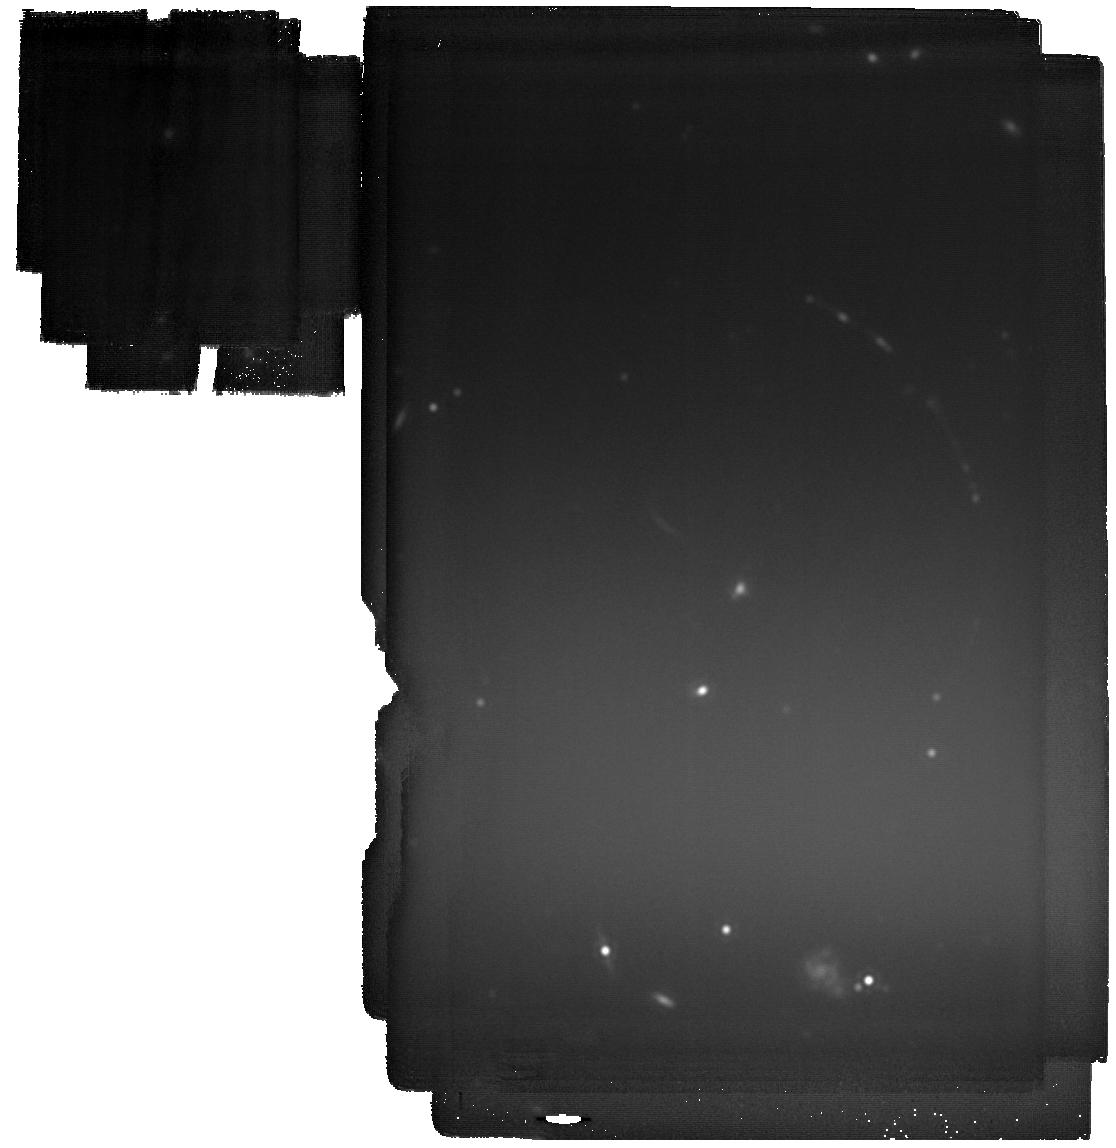
Target: PSZ1-G311.65-18.48. Instrument: MIRI. Filter: F2100W. Exposure: 2.8 h. Observation ID: jw06353-o001_t001_miri_f2100w

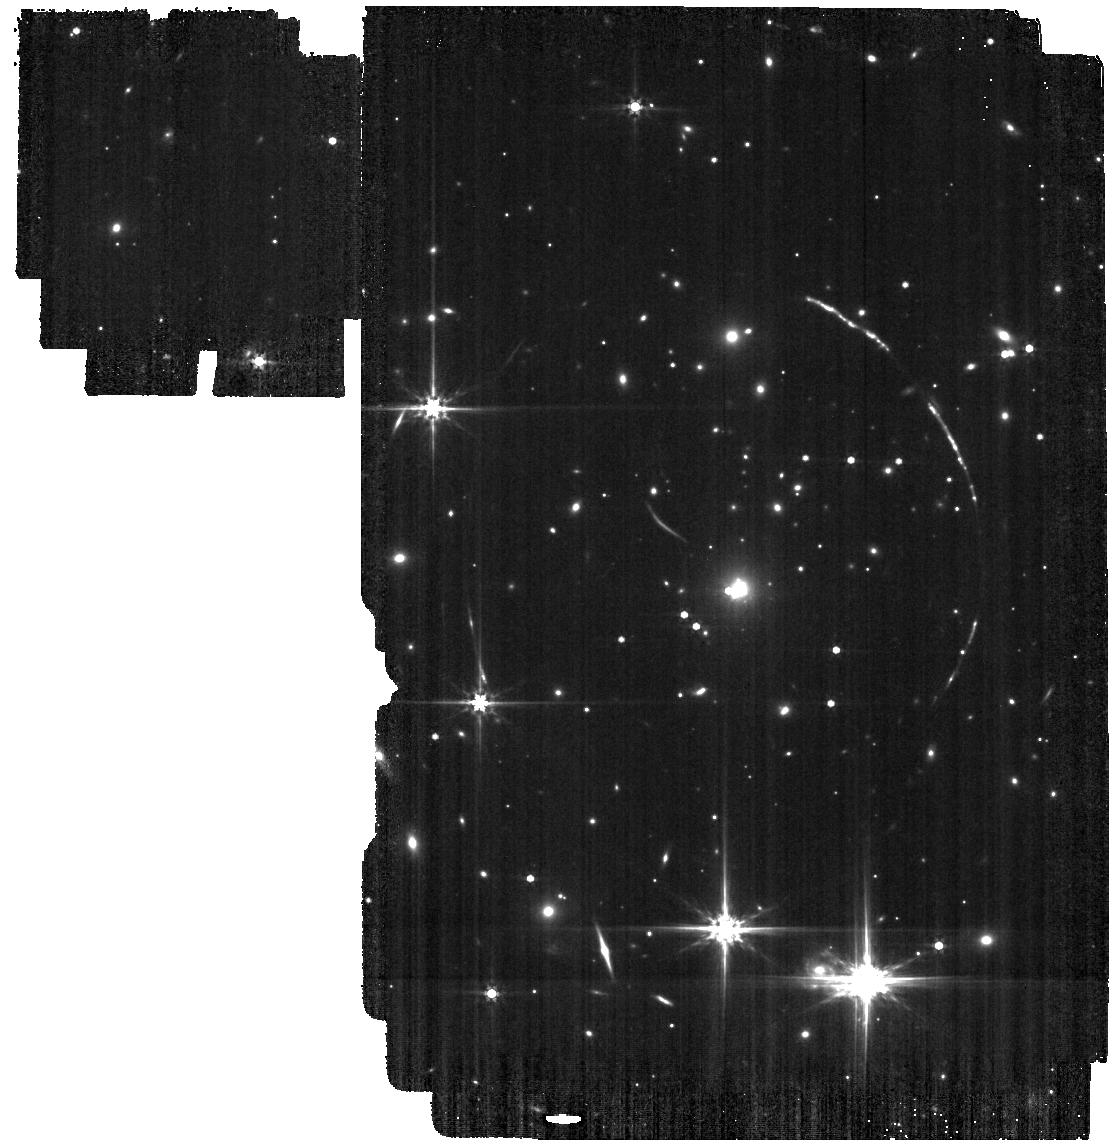
Target: PSZ1-G311.65-18.48. Instrument: MIRI. Filter: F560W. Exposure: 9 min. Observation ID: jw06353-o001_t001_miri_f560w

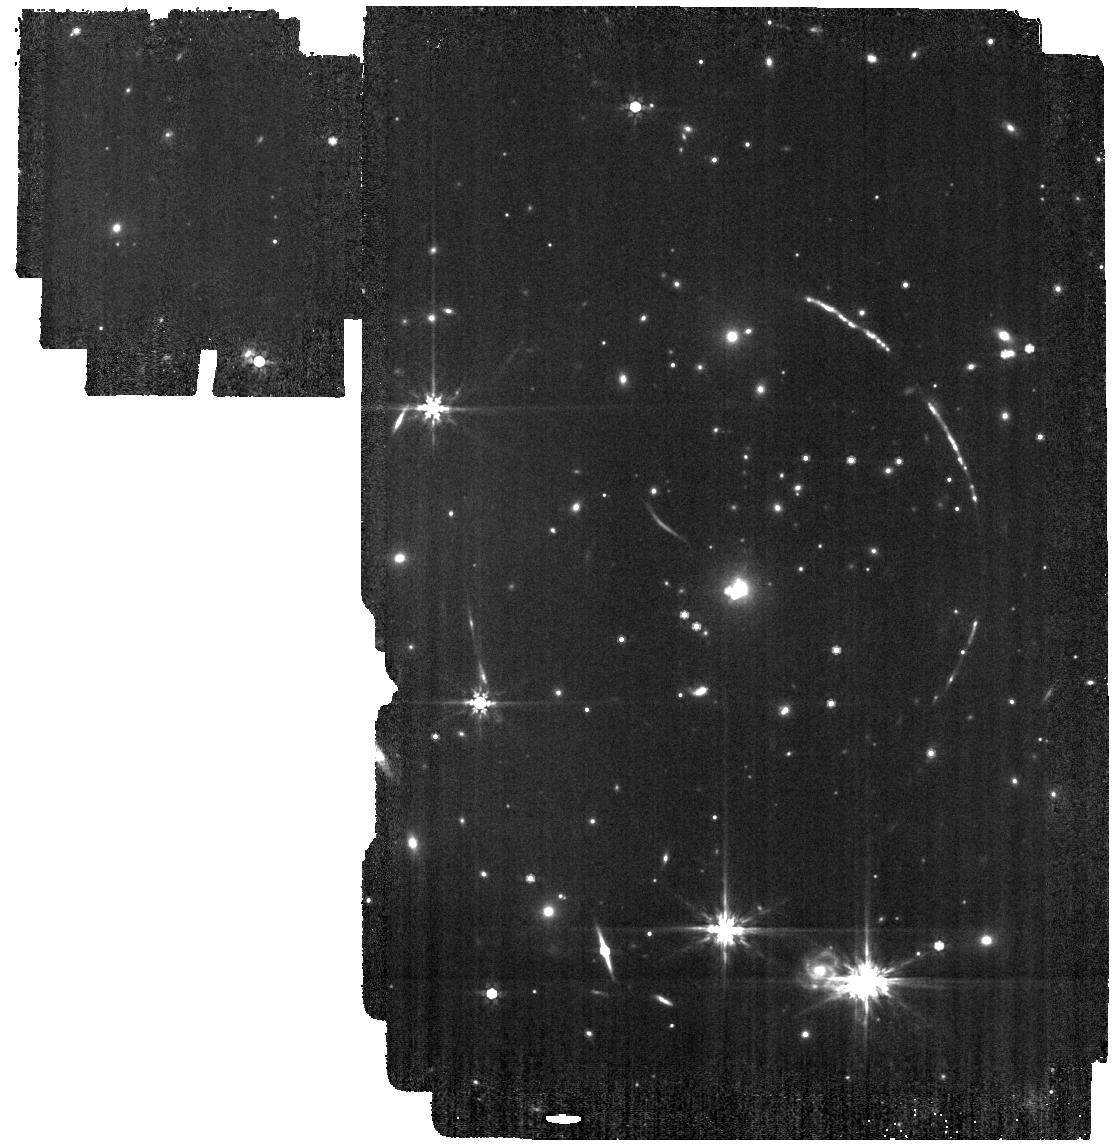
Target: PSZ1-G311.65-18.48. Instrument: MIRI. Filter: F770W. Exposure: 10 min. Observation ID: jw06353-o001_t001_miri_f770w

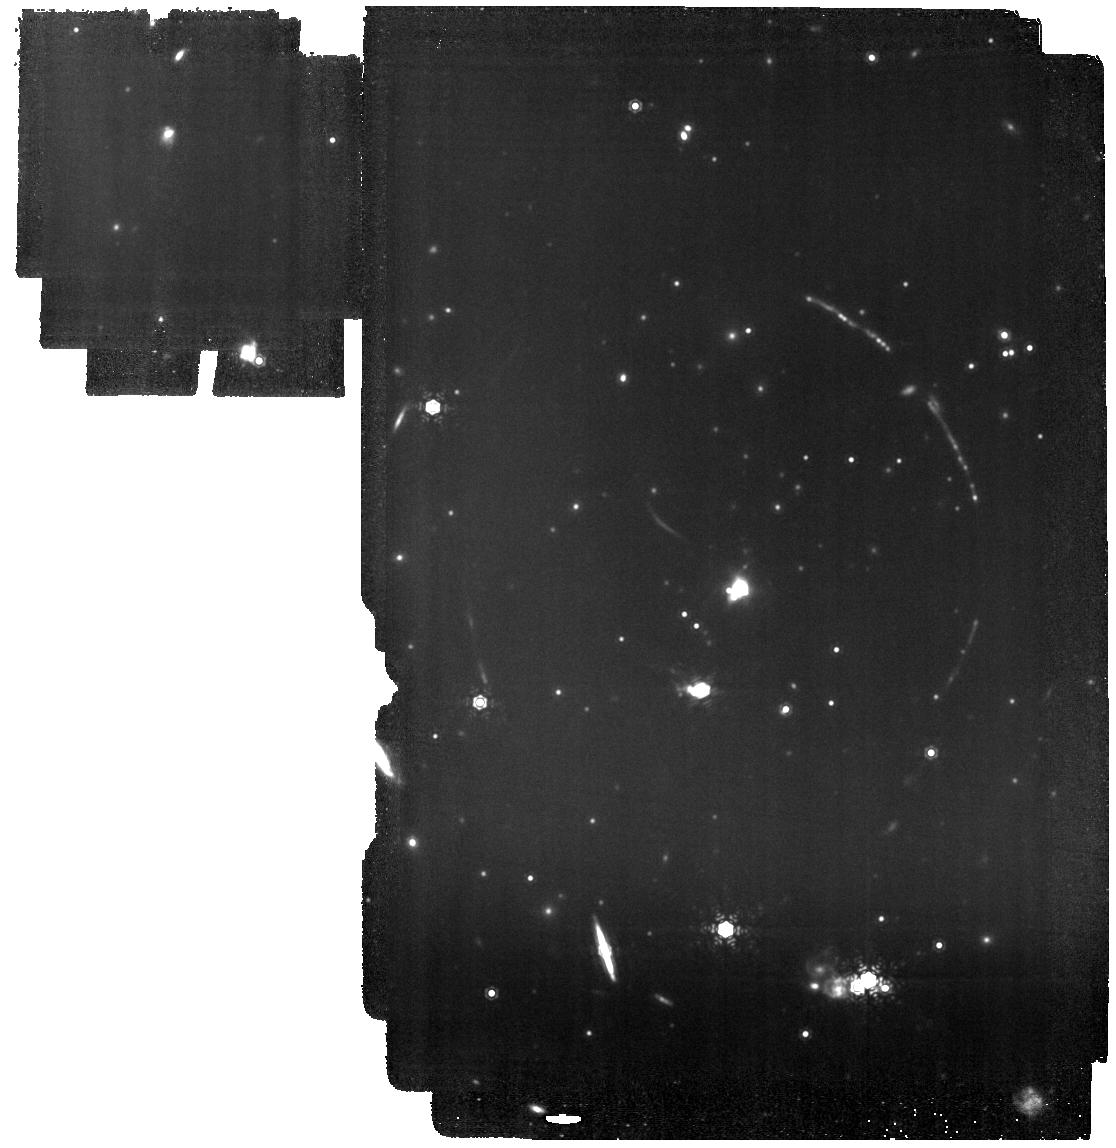
Target: PSZ1-G311.65-18.48. Instrument: MIRI. Filter: F1130W. Exposure: 2.5 h. Observation ID: jw06353-o001_t001_miri_f1130w

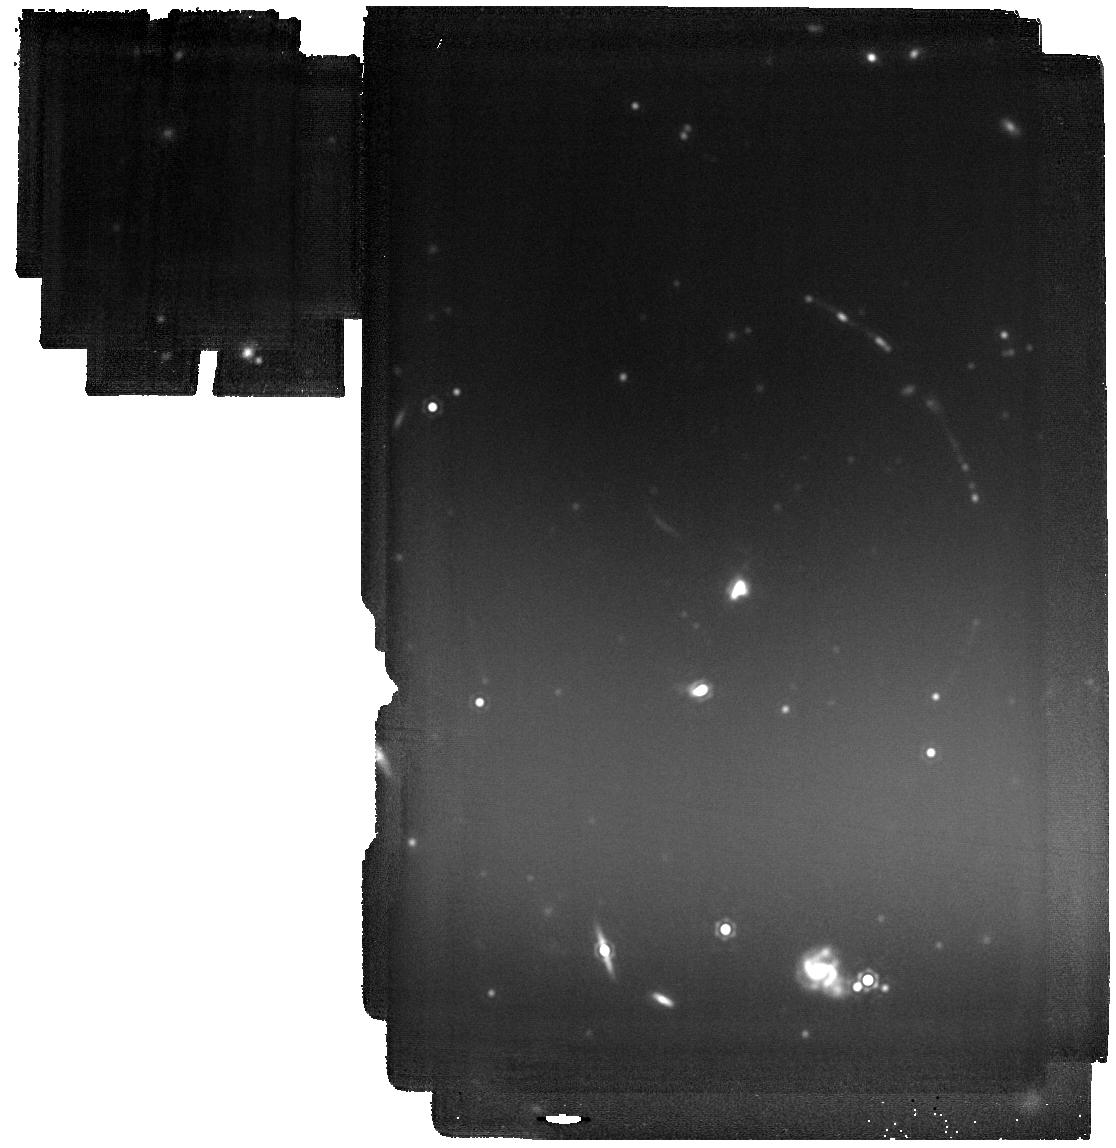
Target: PSZ1-G311.65-18.48. Instrument: MIRI. Filter: F1800W. Exposure: 2.2 h. Observation ID: jw06353-o001_t001_miri_f1800w

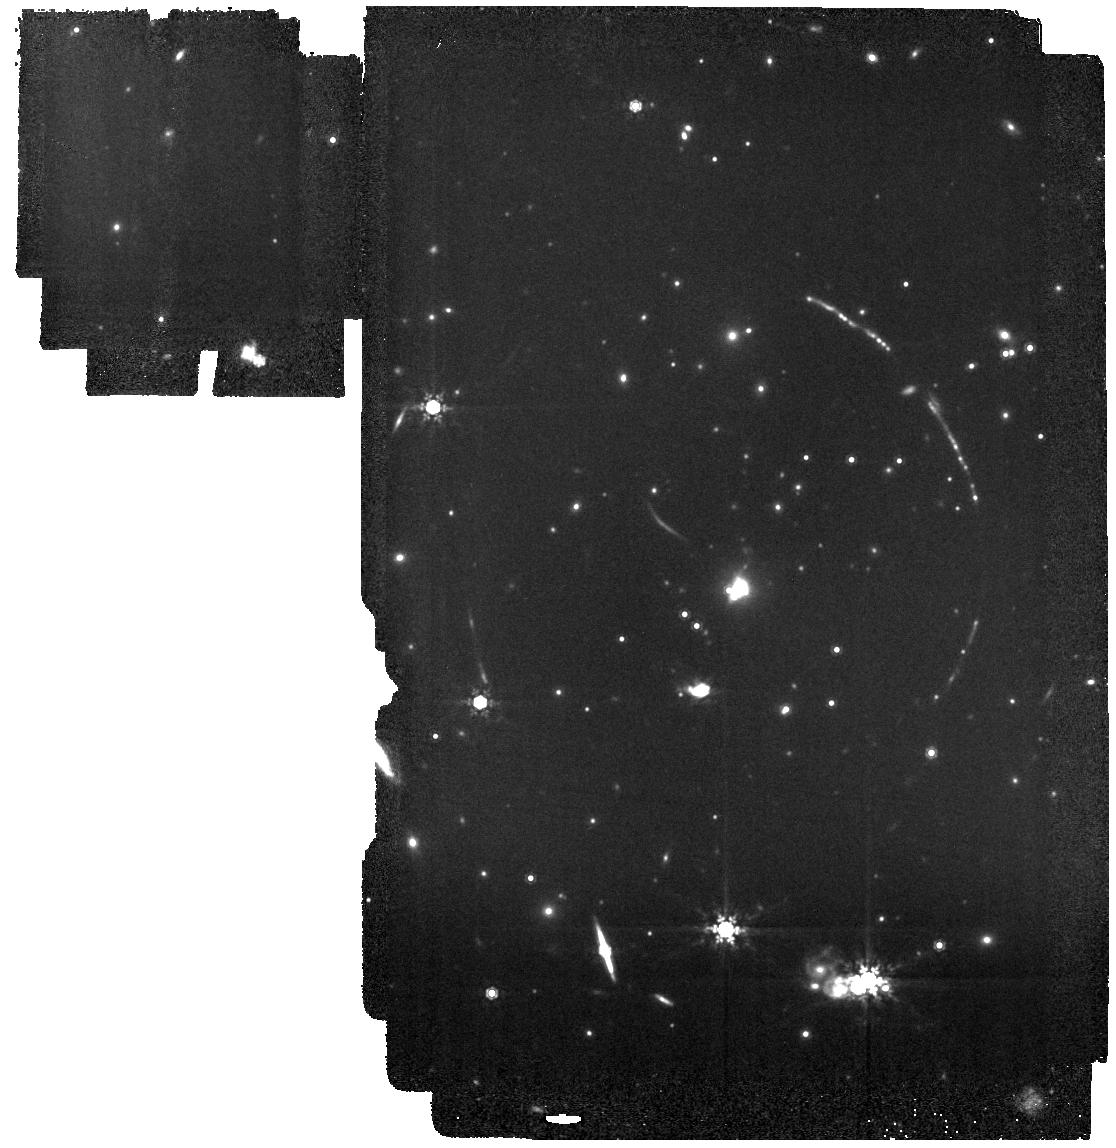
Target: PSZ1-G311.65-18.48. Instrument: MIRI. Filter: F1000W. Exposure: 25 min. Observation ID: jw06353-o001_t001_miri_f1000w

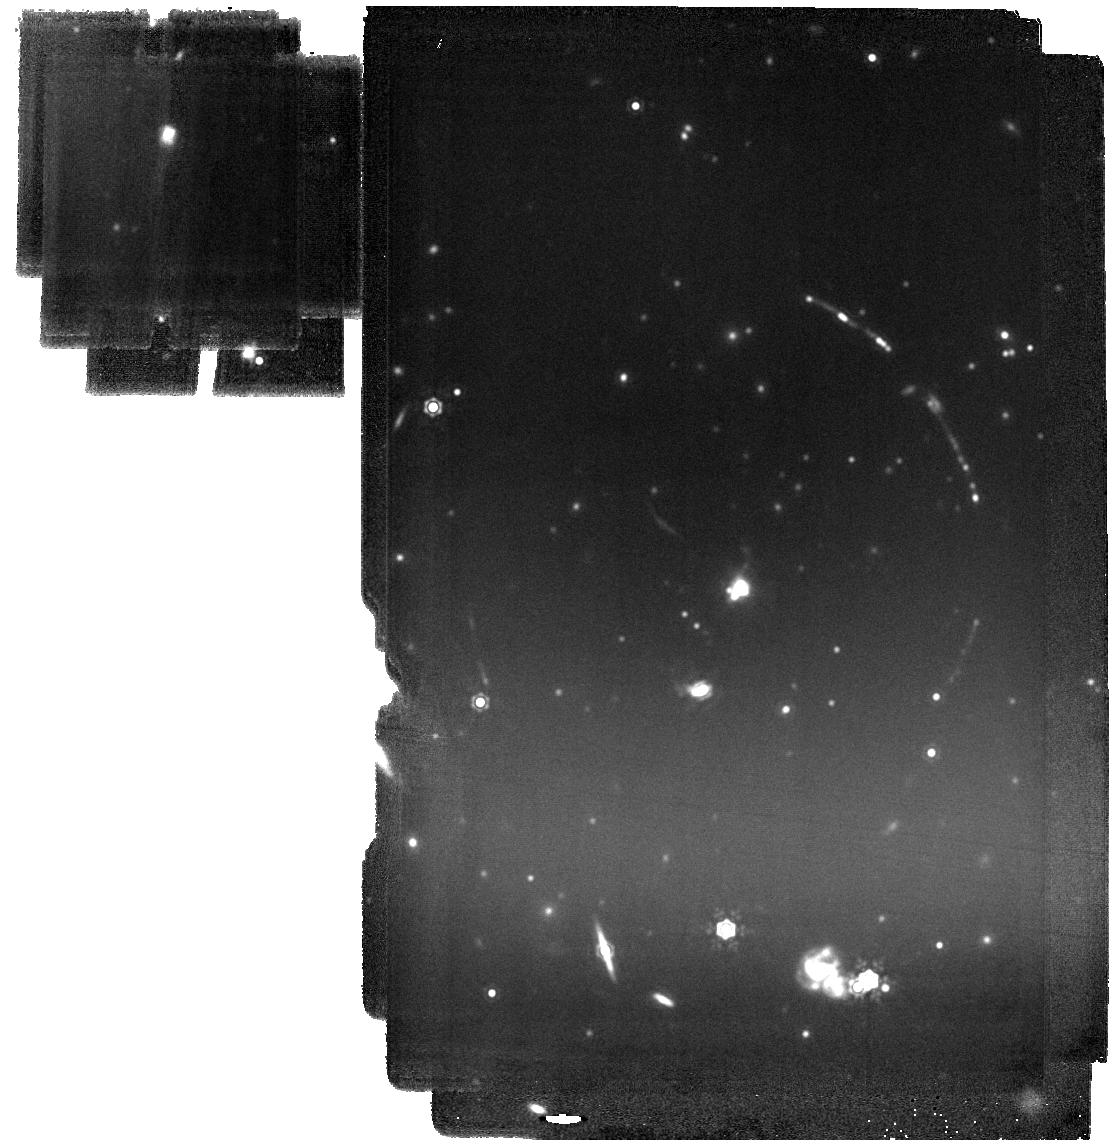
Target: PSZ1-G311.65-18.48. Instrument: MIRI. Filter: F1500W. Exposure: 1.3 h. Observation ID: jw06353-o001_t001_miri_f1500w

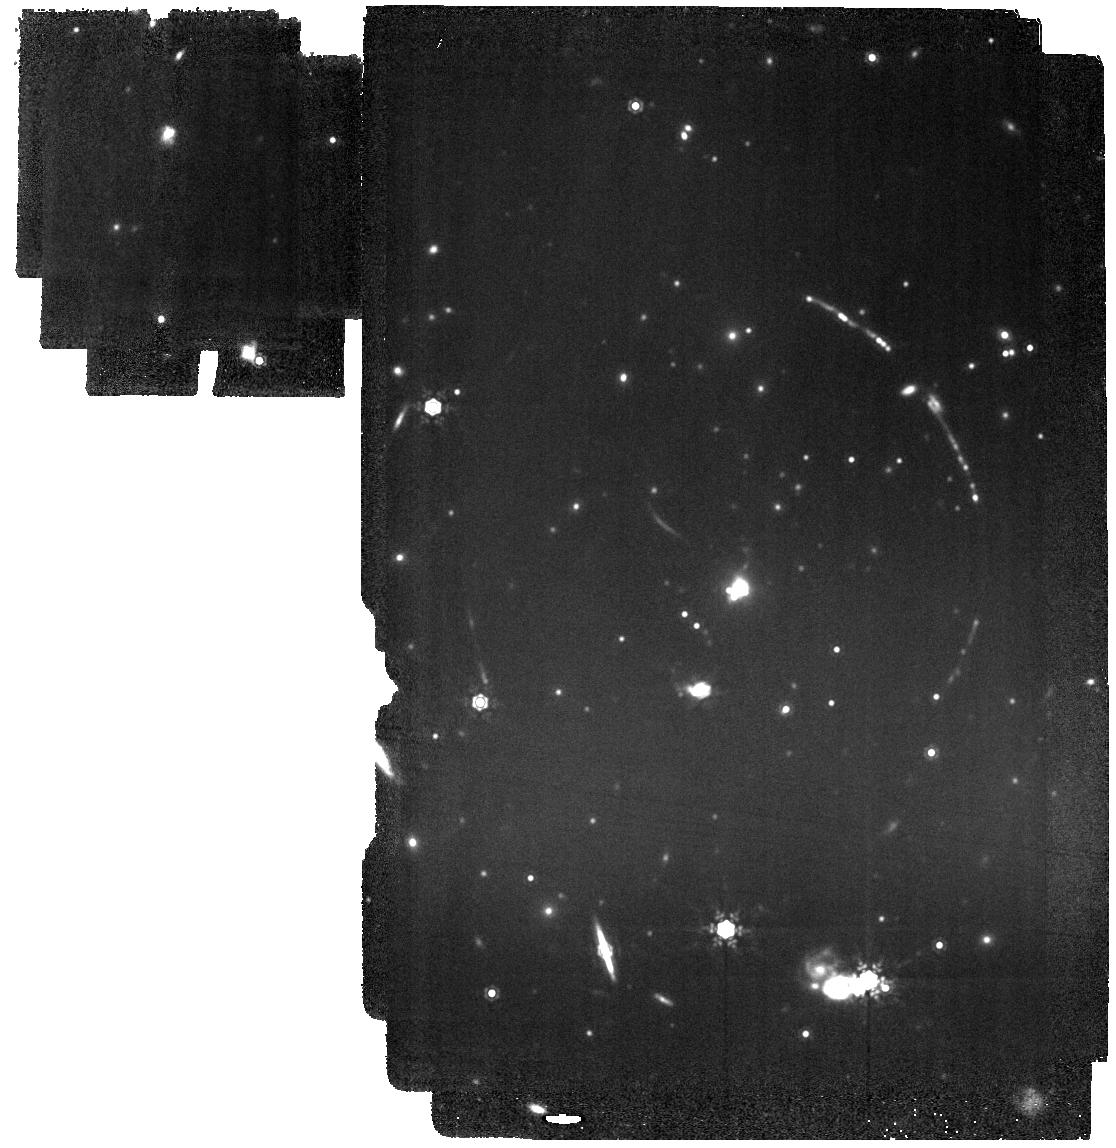
Target: PSZ1-G311.65-18.48. Instrument: MIRI. Filter: F1280W. Exposure: 1.1 h. Observation ID: jw06353-o001_t001_miri_f1280w

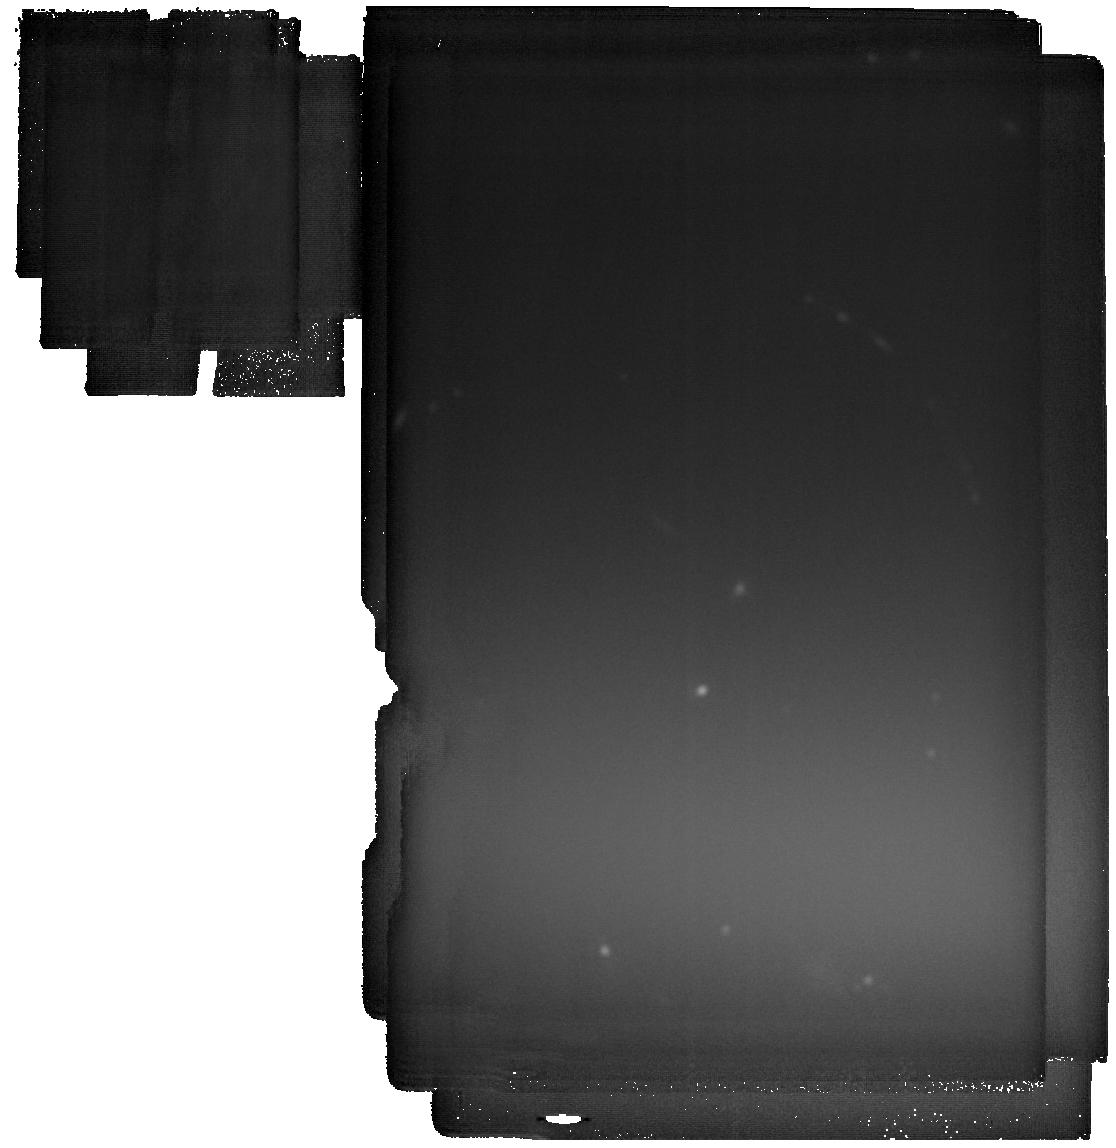
Target: PSZ1-G311.65-18.48. Instrument: MIRI. Filter: F2550W. Exposure: 2.9 h. Observation ID: jw06353-o001_t001_miri_f2550w

Confirming Secondary Star Formation Conditions in Nitrogen-Enriched Super Star Clusters at Cosmic Noon (PI: Pascale, Massimo)

Super star clusters (SSCs) are among the most extreme modes of star formation in the Universe. Studying the formation and early evolution of SSCs is fundamental to our understanding of star formation and feedback, and can shed light on the origin of the multiple stellar populations ubiquitously observed in globular clusters (GCs). While these SSCs are rare in our cosmic backyard, they are more common in the young universe. Gravitational lensing offers an outstanding opportunity for studying individual SSCs at cosmological distances. We propose 9-band MIRI imaging to search for hot dust (>300K) thermal emission from two newborn SSCs in the brightest, most magnified lensed galaxy known at Cosmic Noon (z=2.37). The targets, massive enough to be globular cluster progenitors, exhibit unique nebular properties, which reveal dense, nitrogen-enriched (N-enriched) nebular clouds that have condensed out of massive star ejecta in the deep SSC potentials. MIRI is sensitive to thermal emission from only the hot dust, which can be uniquely localized to clouds in the proximity or interior of the UV-intense SSCs. Hot dust residing in the N-enriched clouds will be strong indication that they have shielded, cool neutral interiors, which may undergo Jeans collapse and host secondary star formation despite intense stellar UV irradiation. If detected, this will be strong empirical evidence supporting an origin of secondary stellar population in GCs from retained massive star ejecta in the first 10 Myr of cluster evolution. This science is uniquely achievable with MIRI.